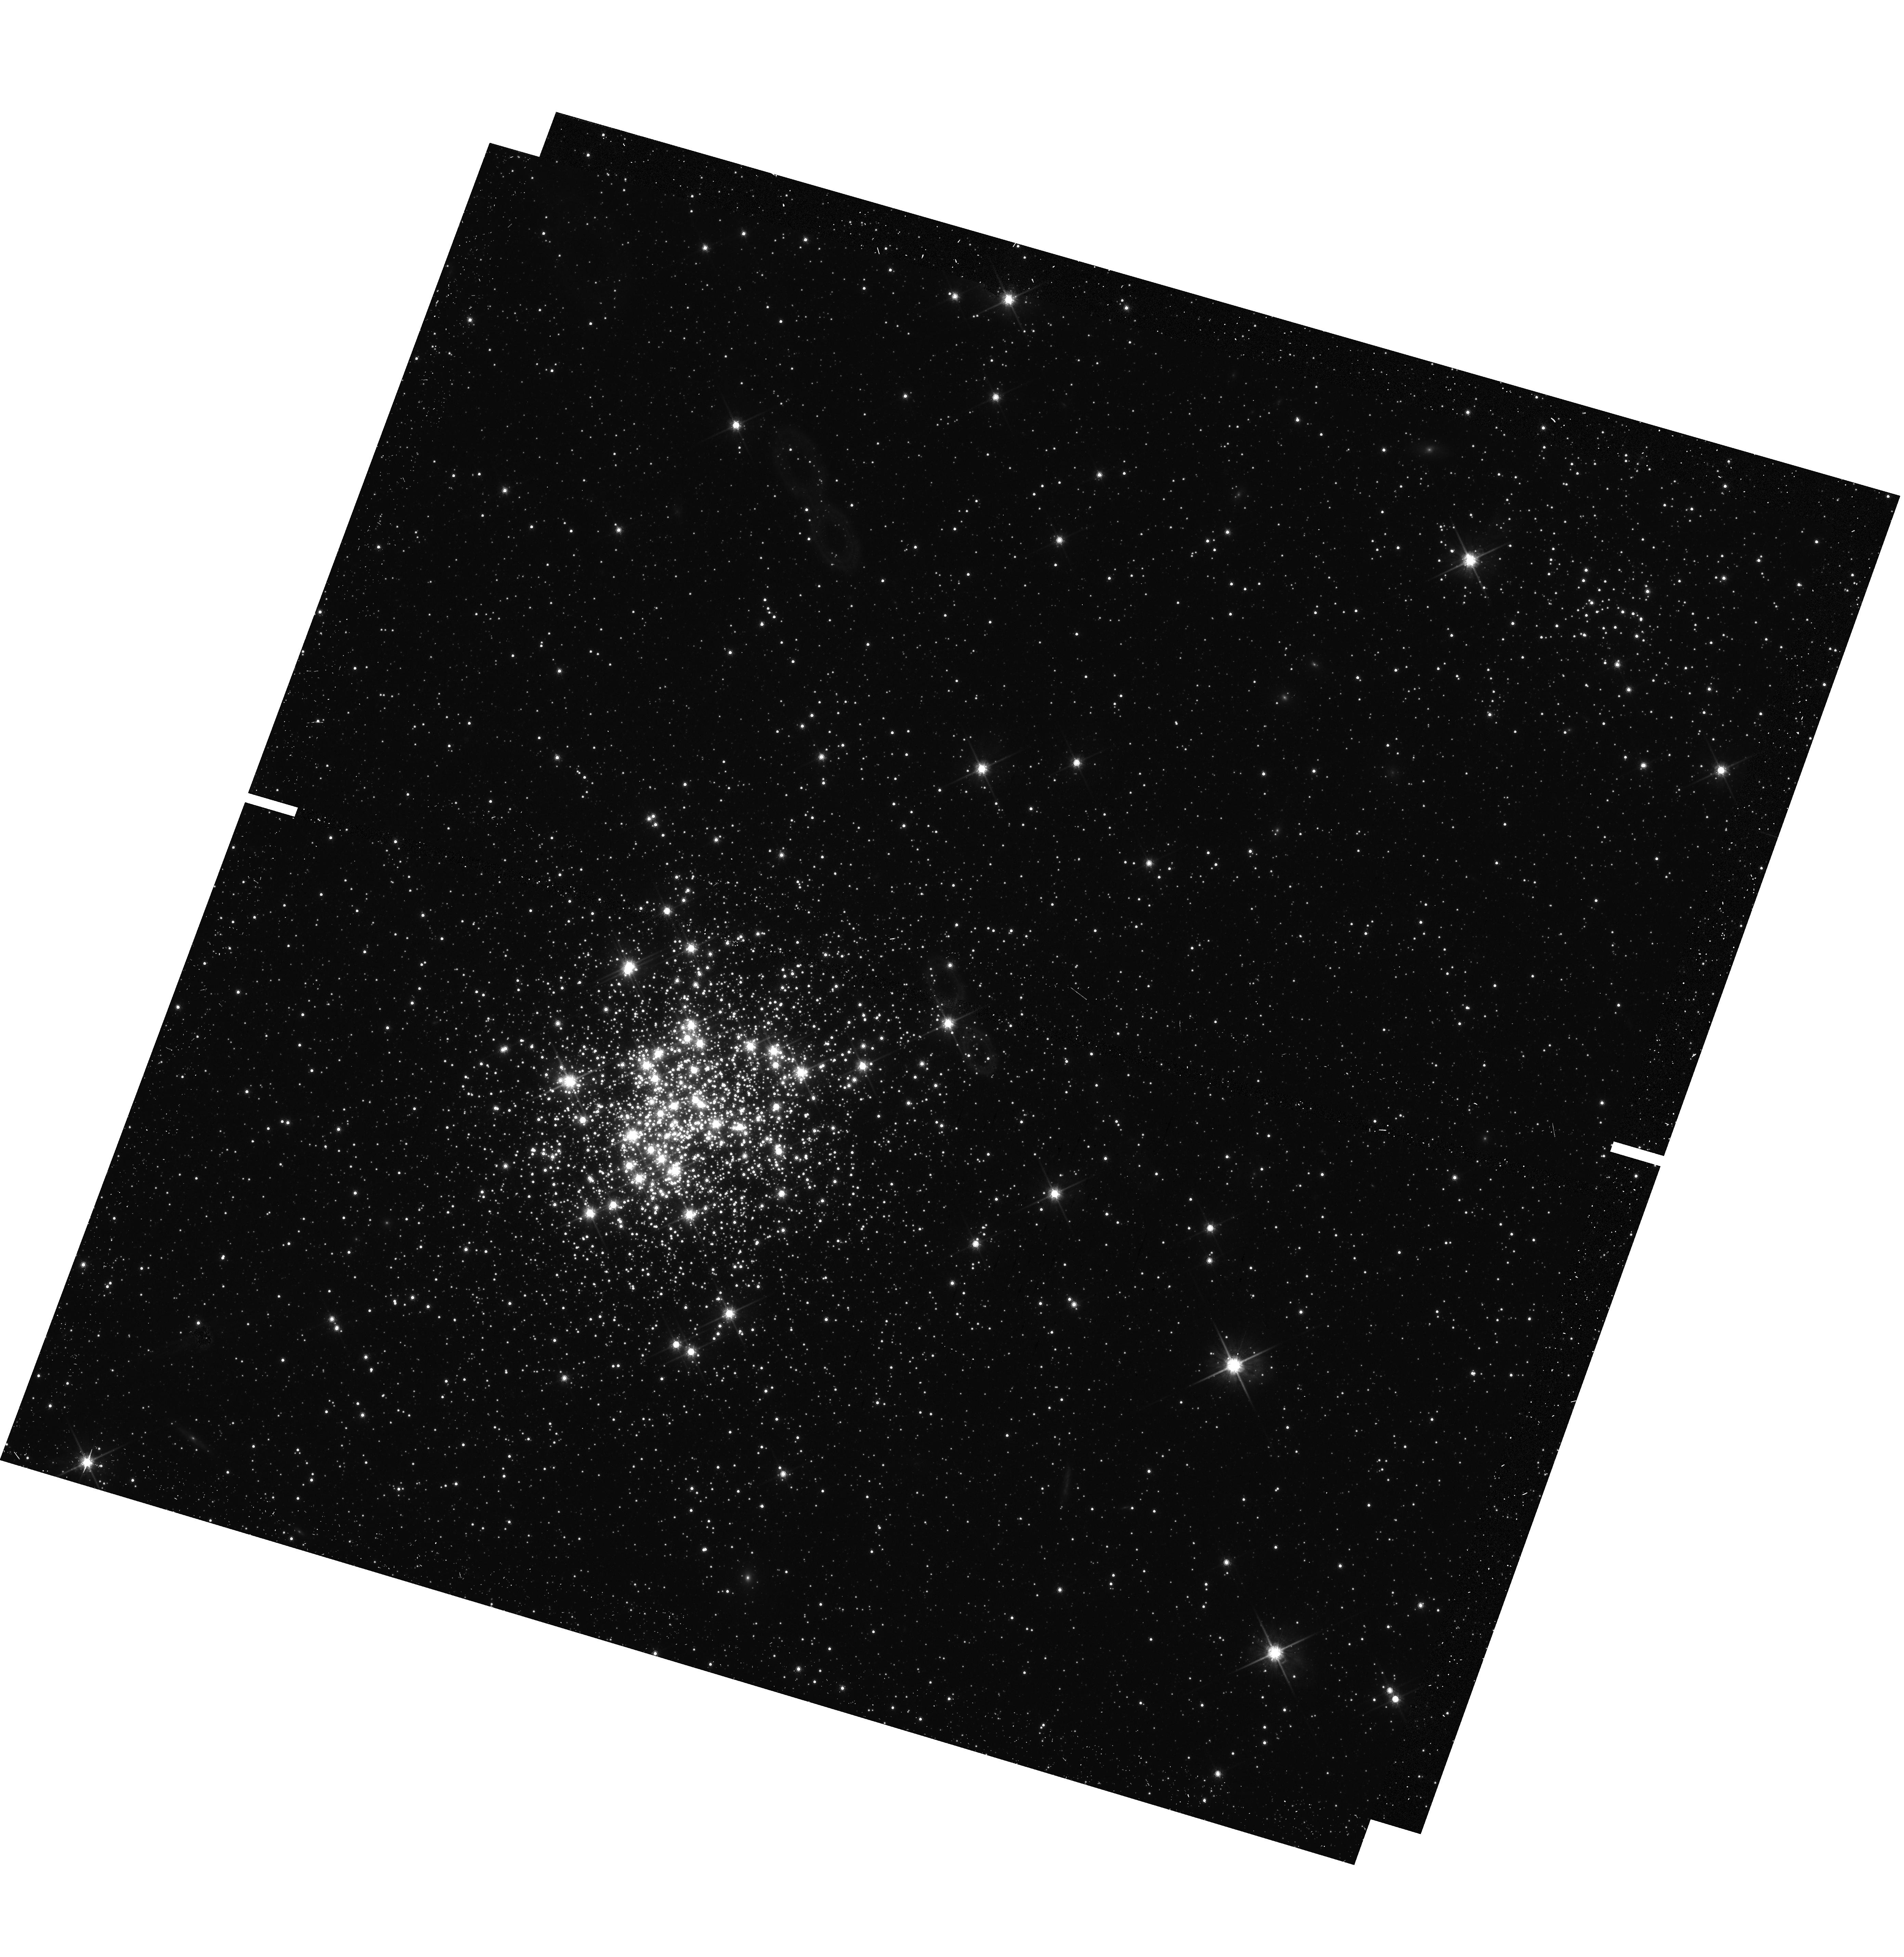
Target: NGC-1755-SF
Instrument: WFC3/UVIS
Filter: F814W
Exposure: 13 min
Observation ID: hst_14204_08_wfc3_uvis_f814w_icu808

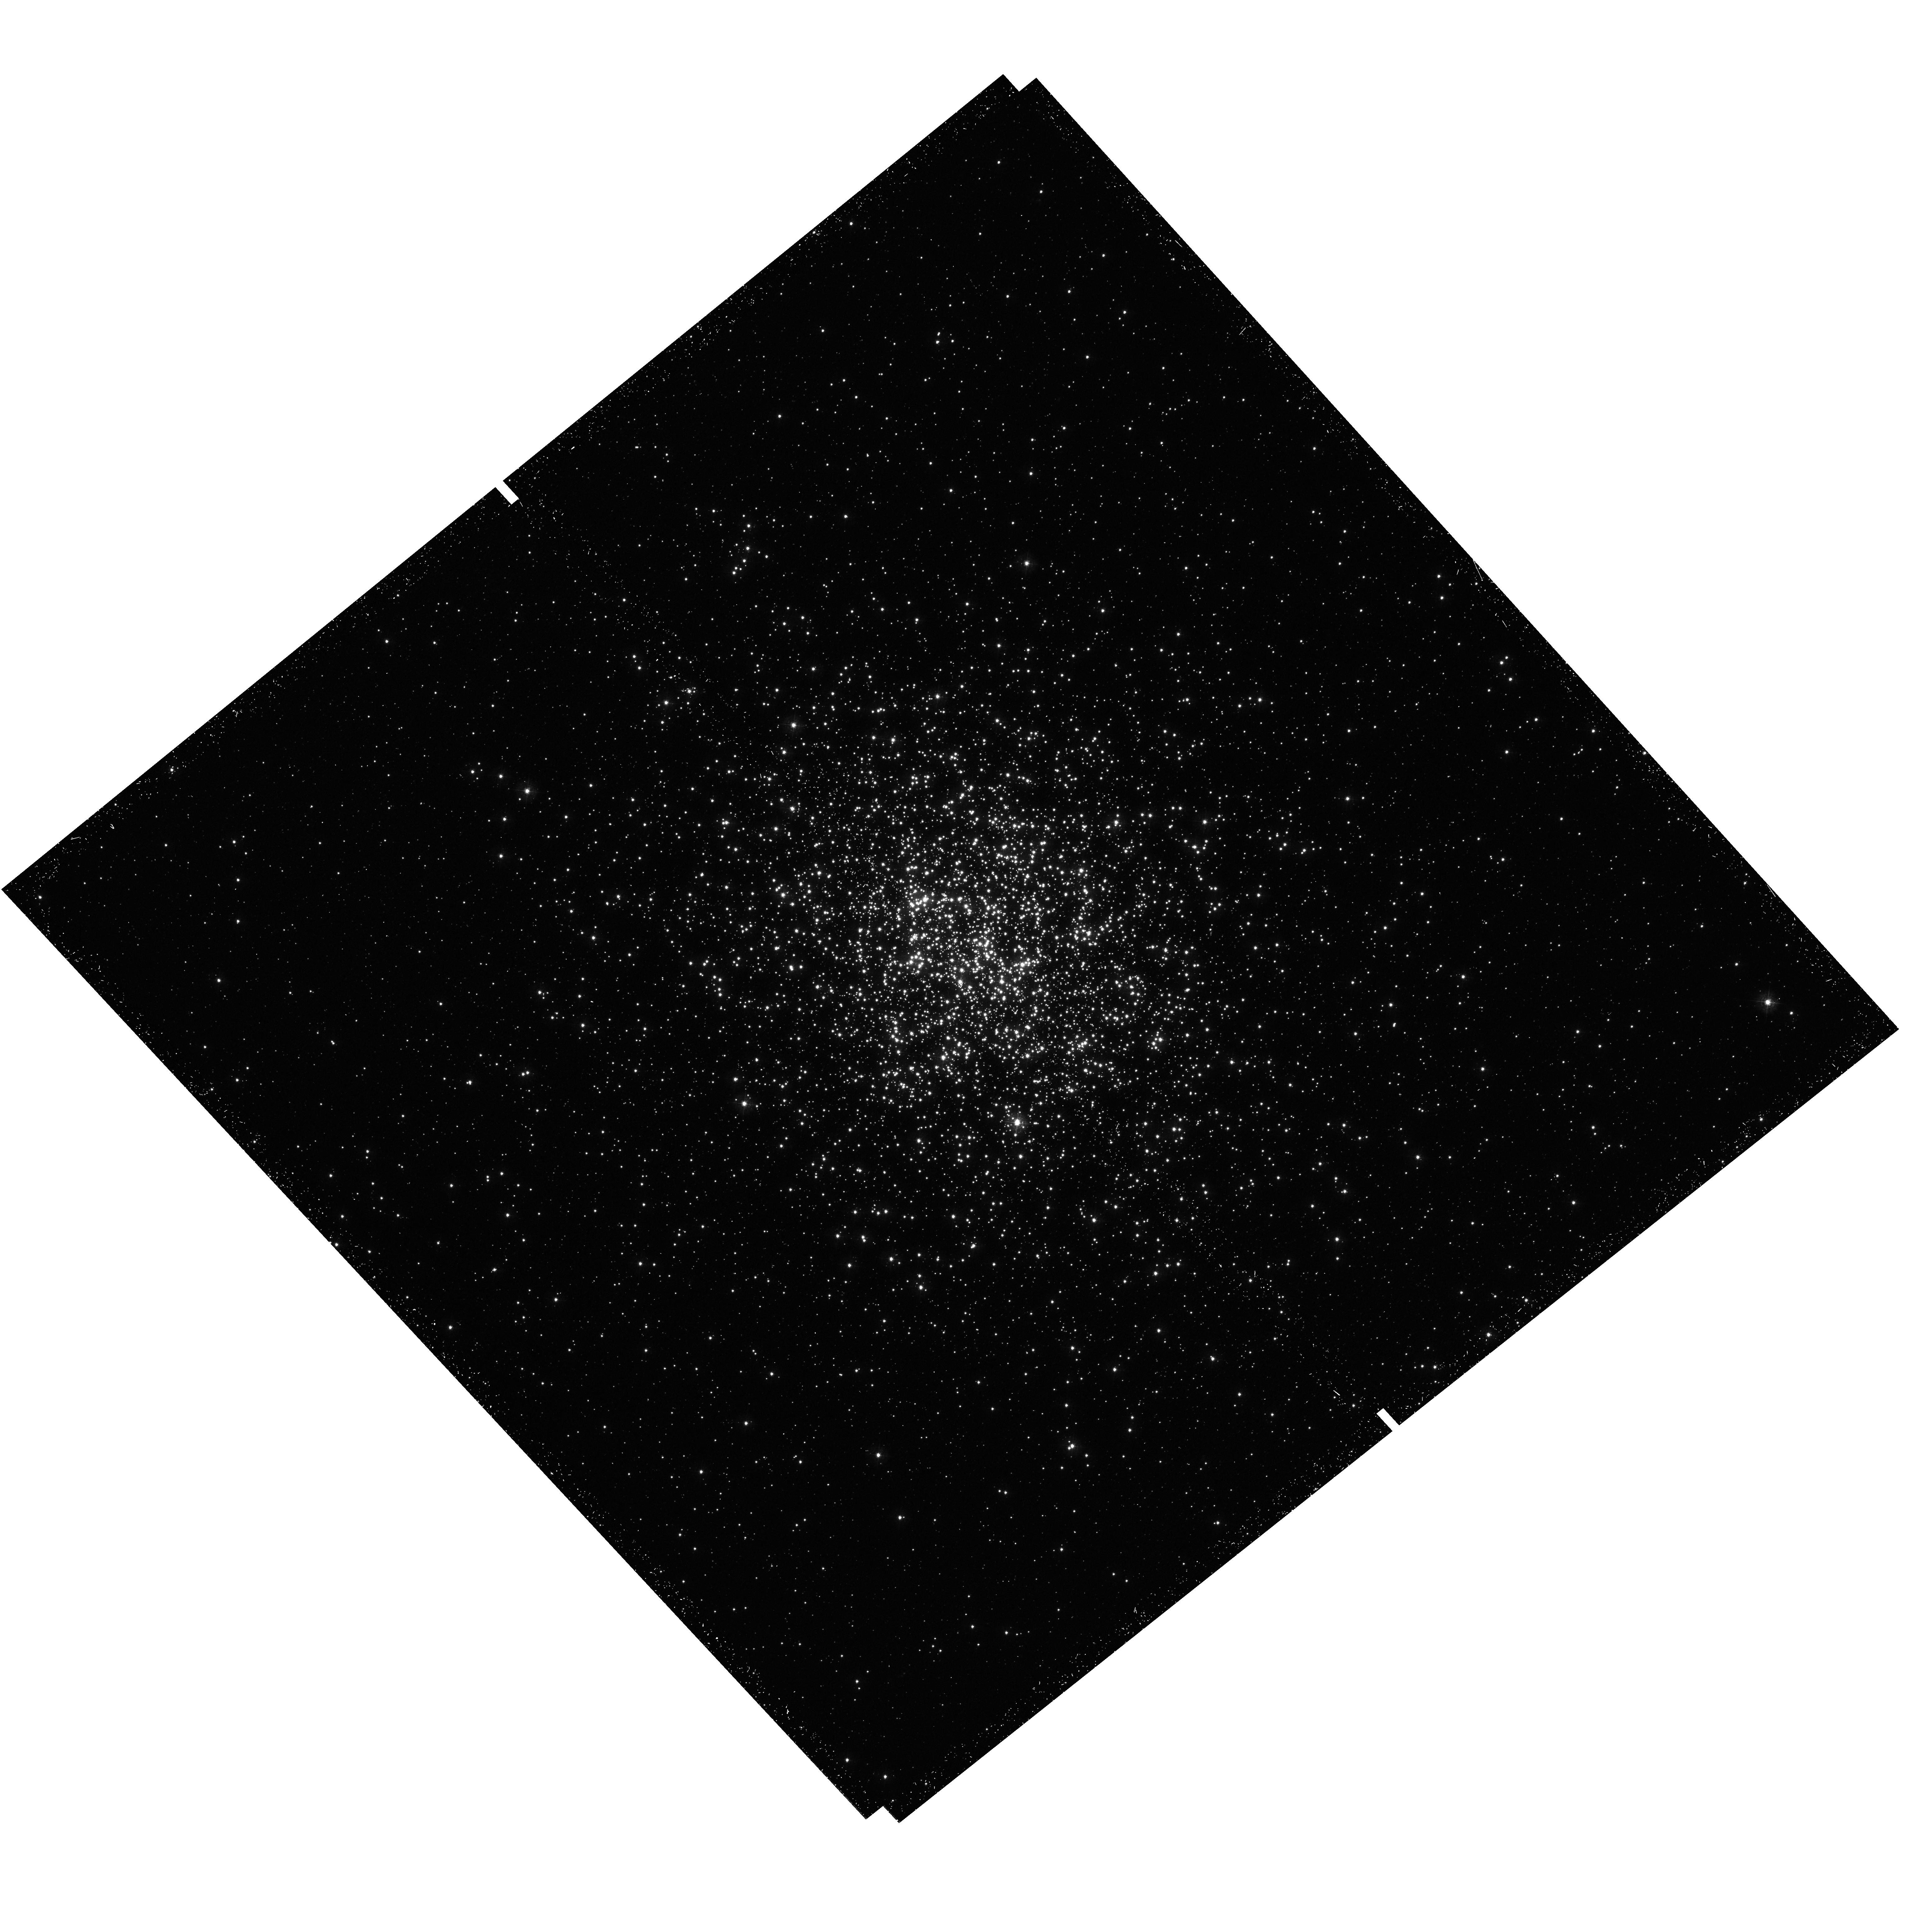
Target: NGC-1866
Instrument: WFC3/UVIS
Filter: F336W
Exposure: 24 min
Observation ID: hst_14204_03_wfc3_uvis_f336w_icu803

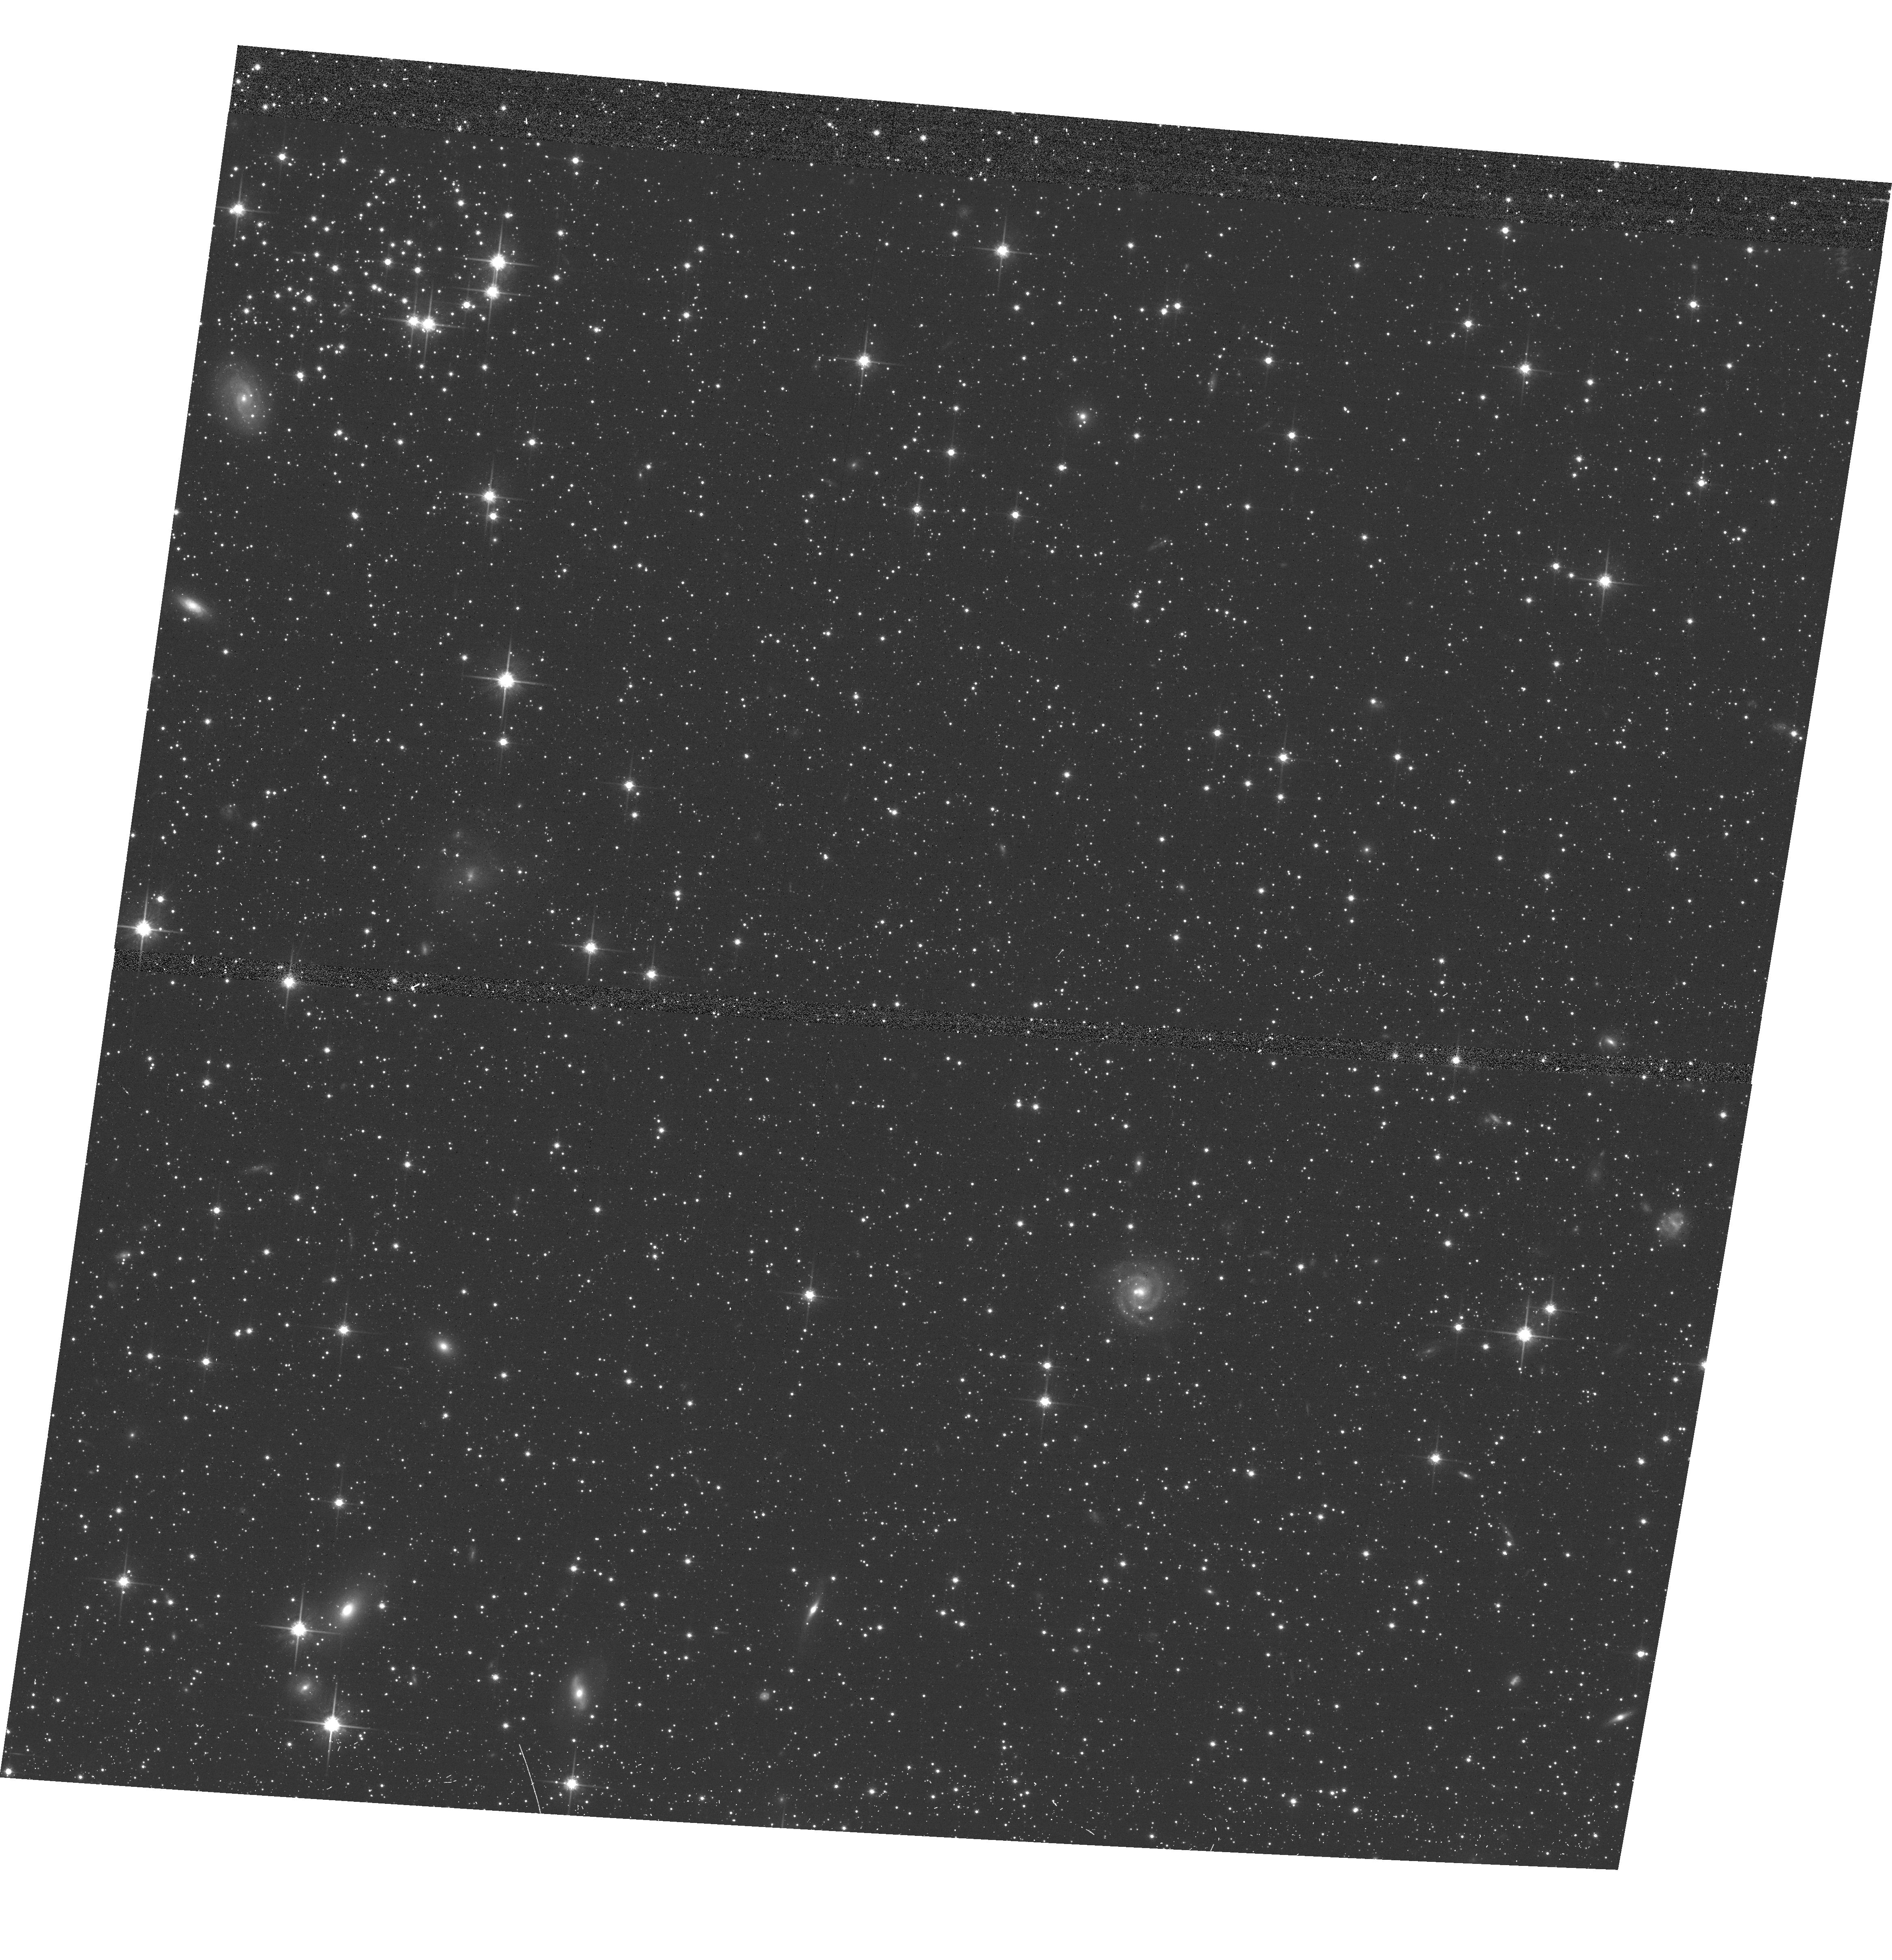
Target: NGC-1866-SFT
Instrument: ACS/WFC
Filter: F814W
Exposure: 10 min
Observation ID: hst_14204_01_acs_wfc_f814w_jcu801

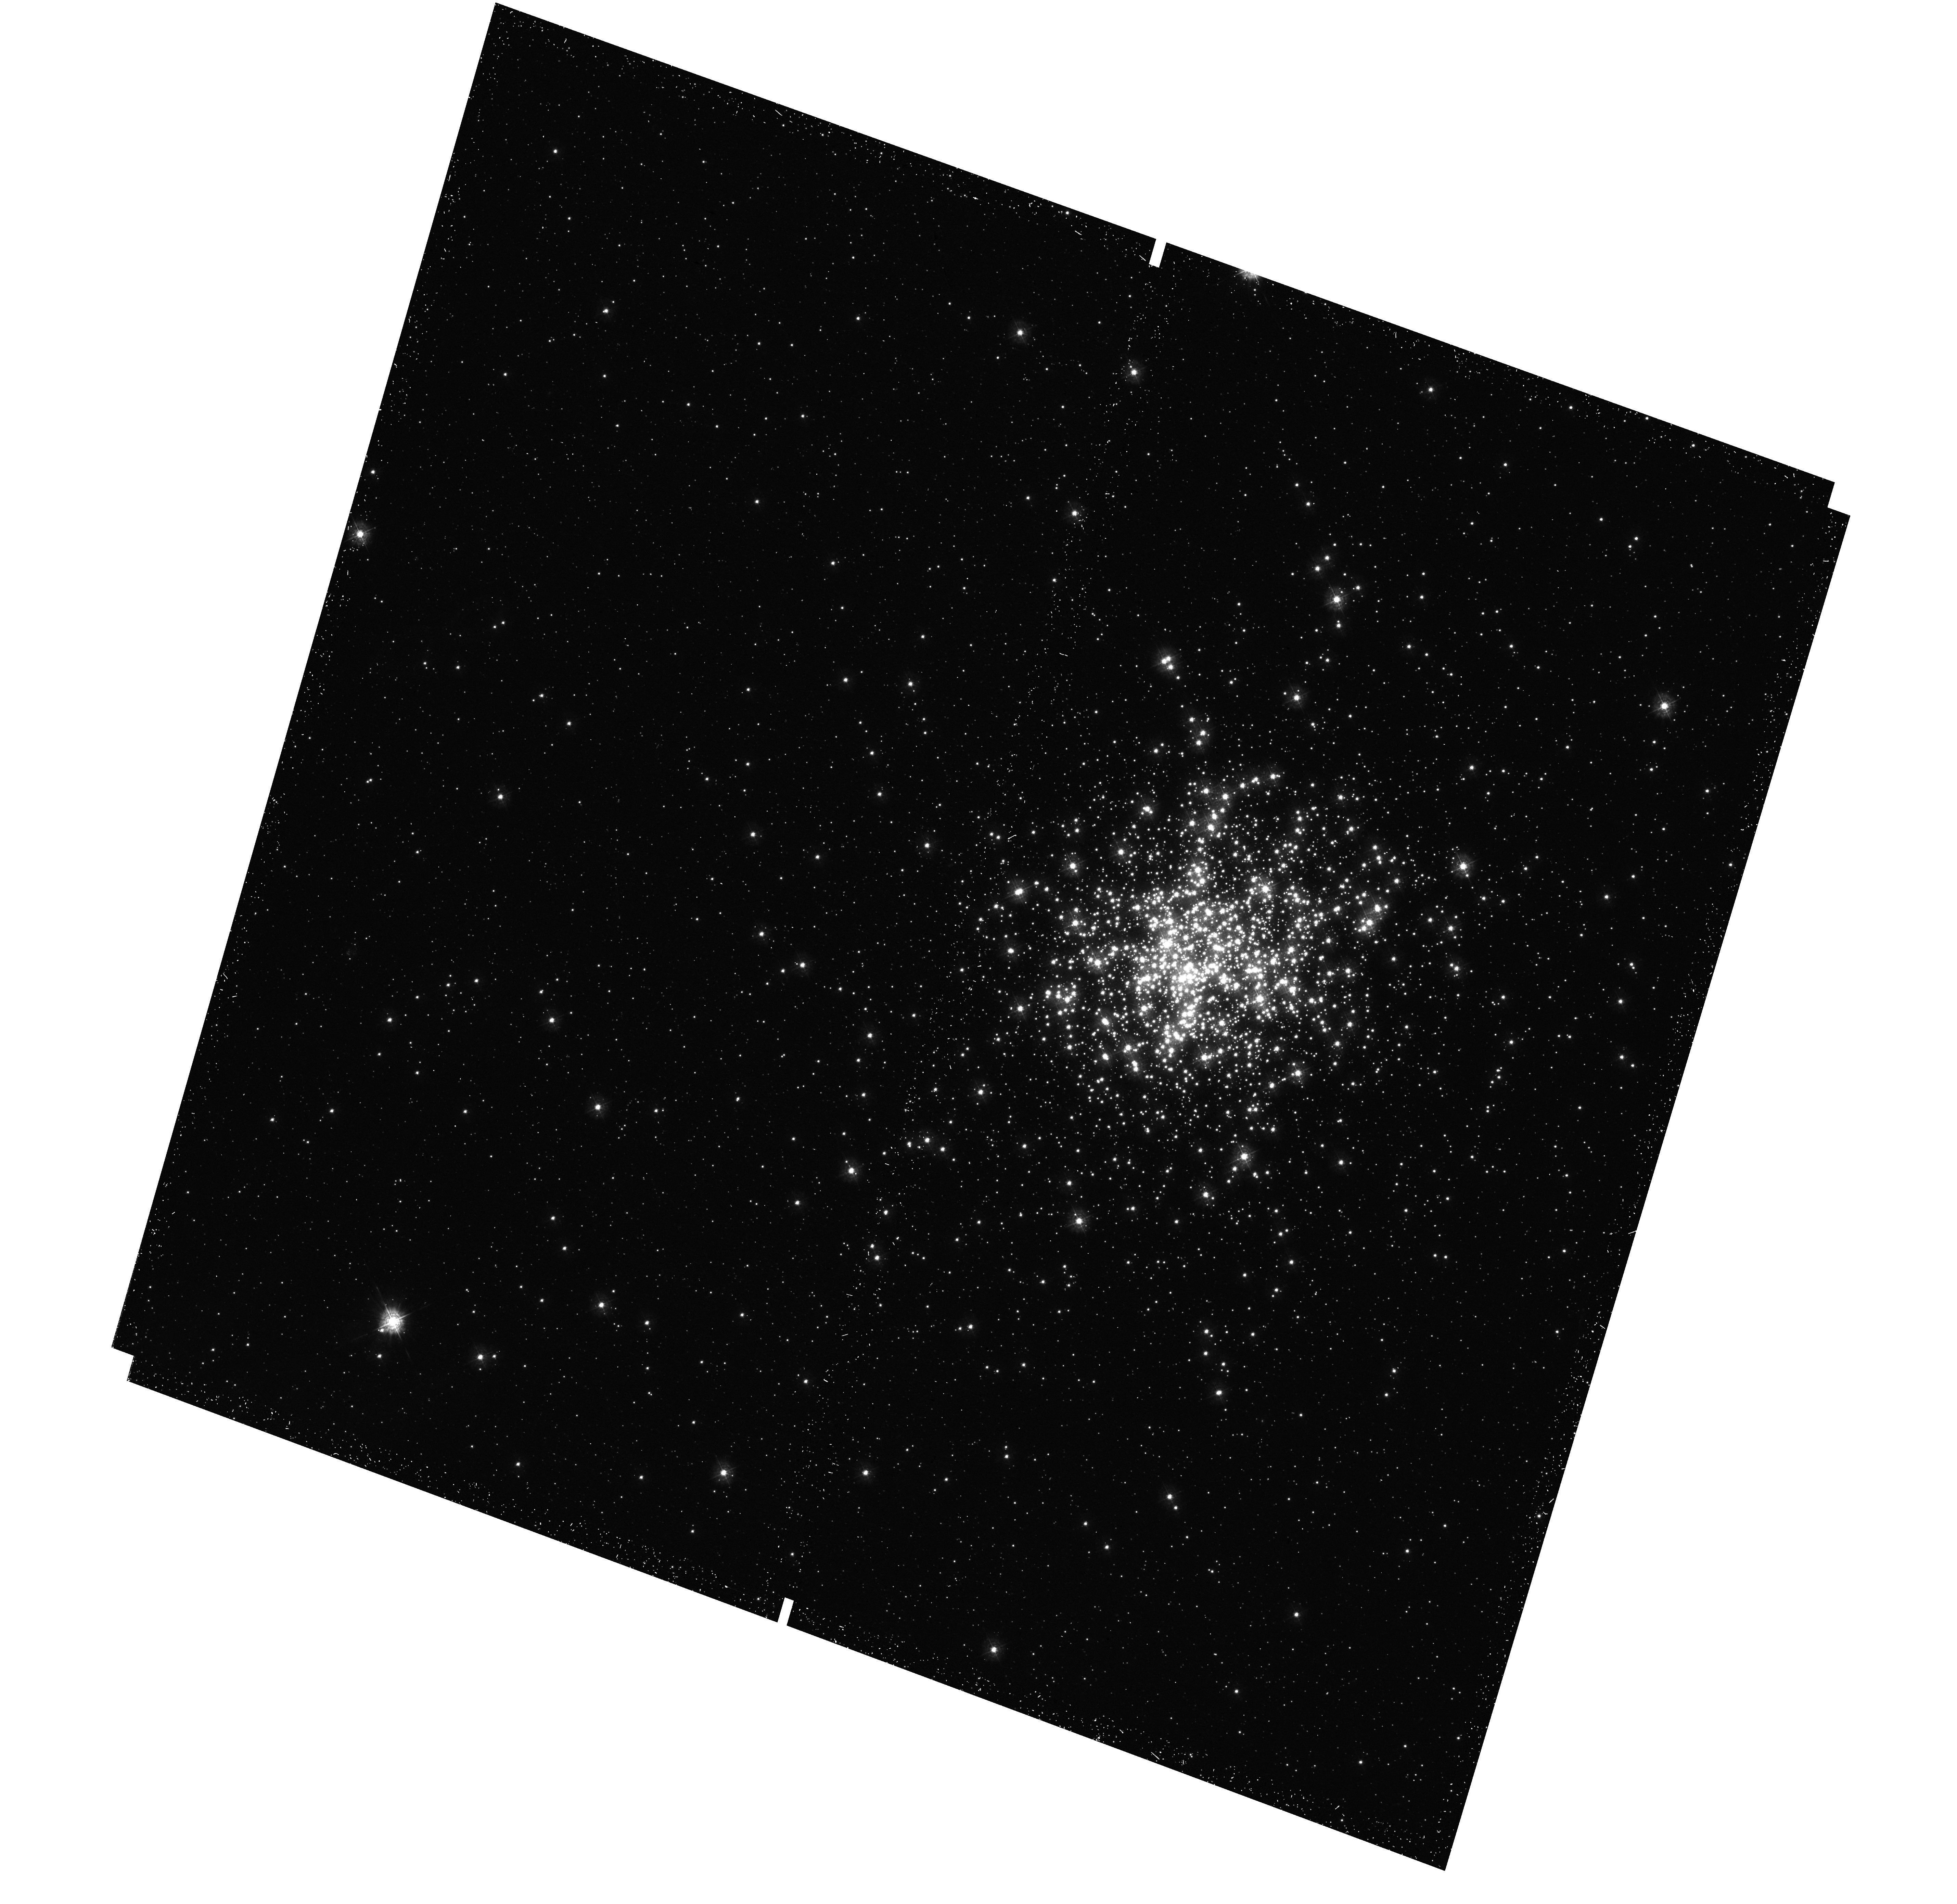
Target: NGC-1755
Instrument: WFC3/UVIS
Filter: F336W
Exposure: 24 min
Observation ID: hst_14204_05_wfc3_uvis_f336w_icu805

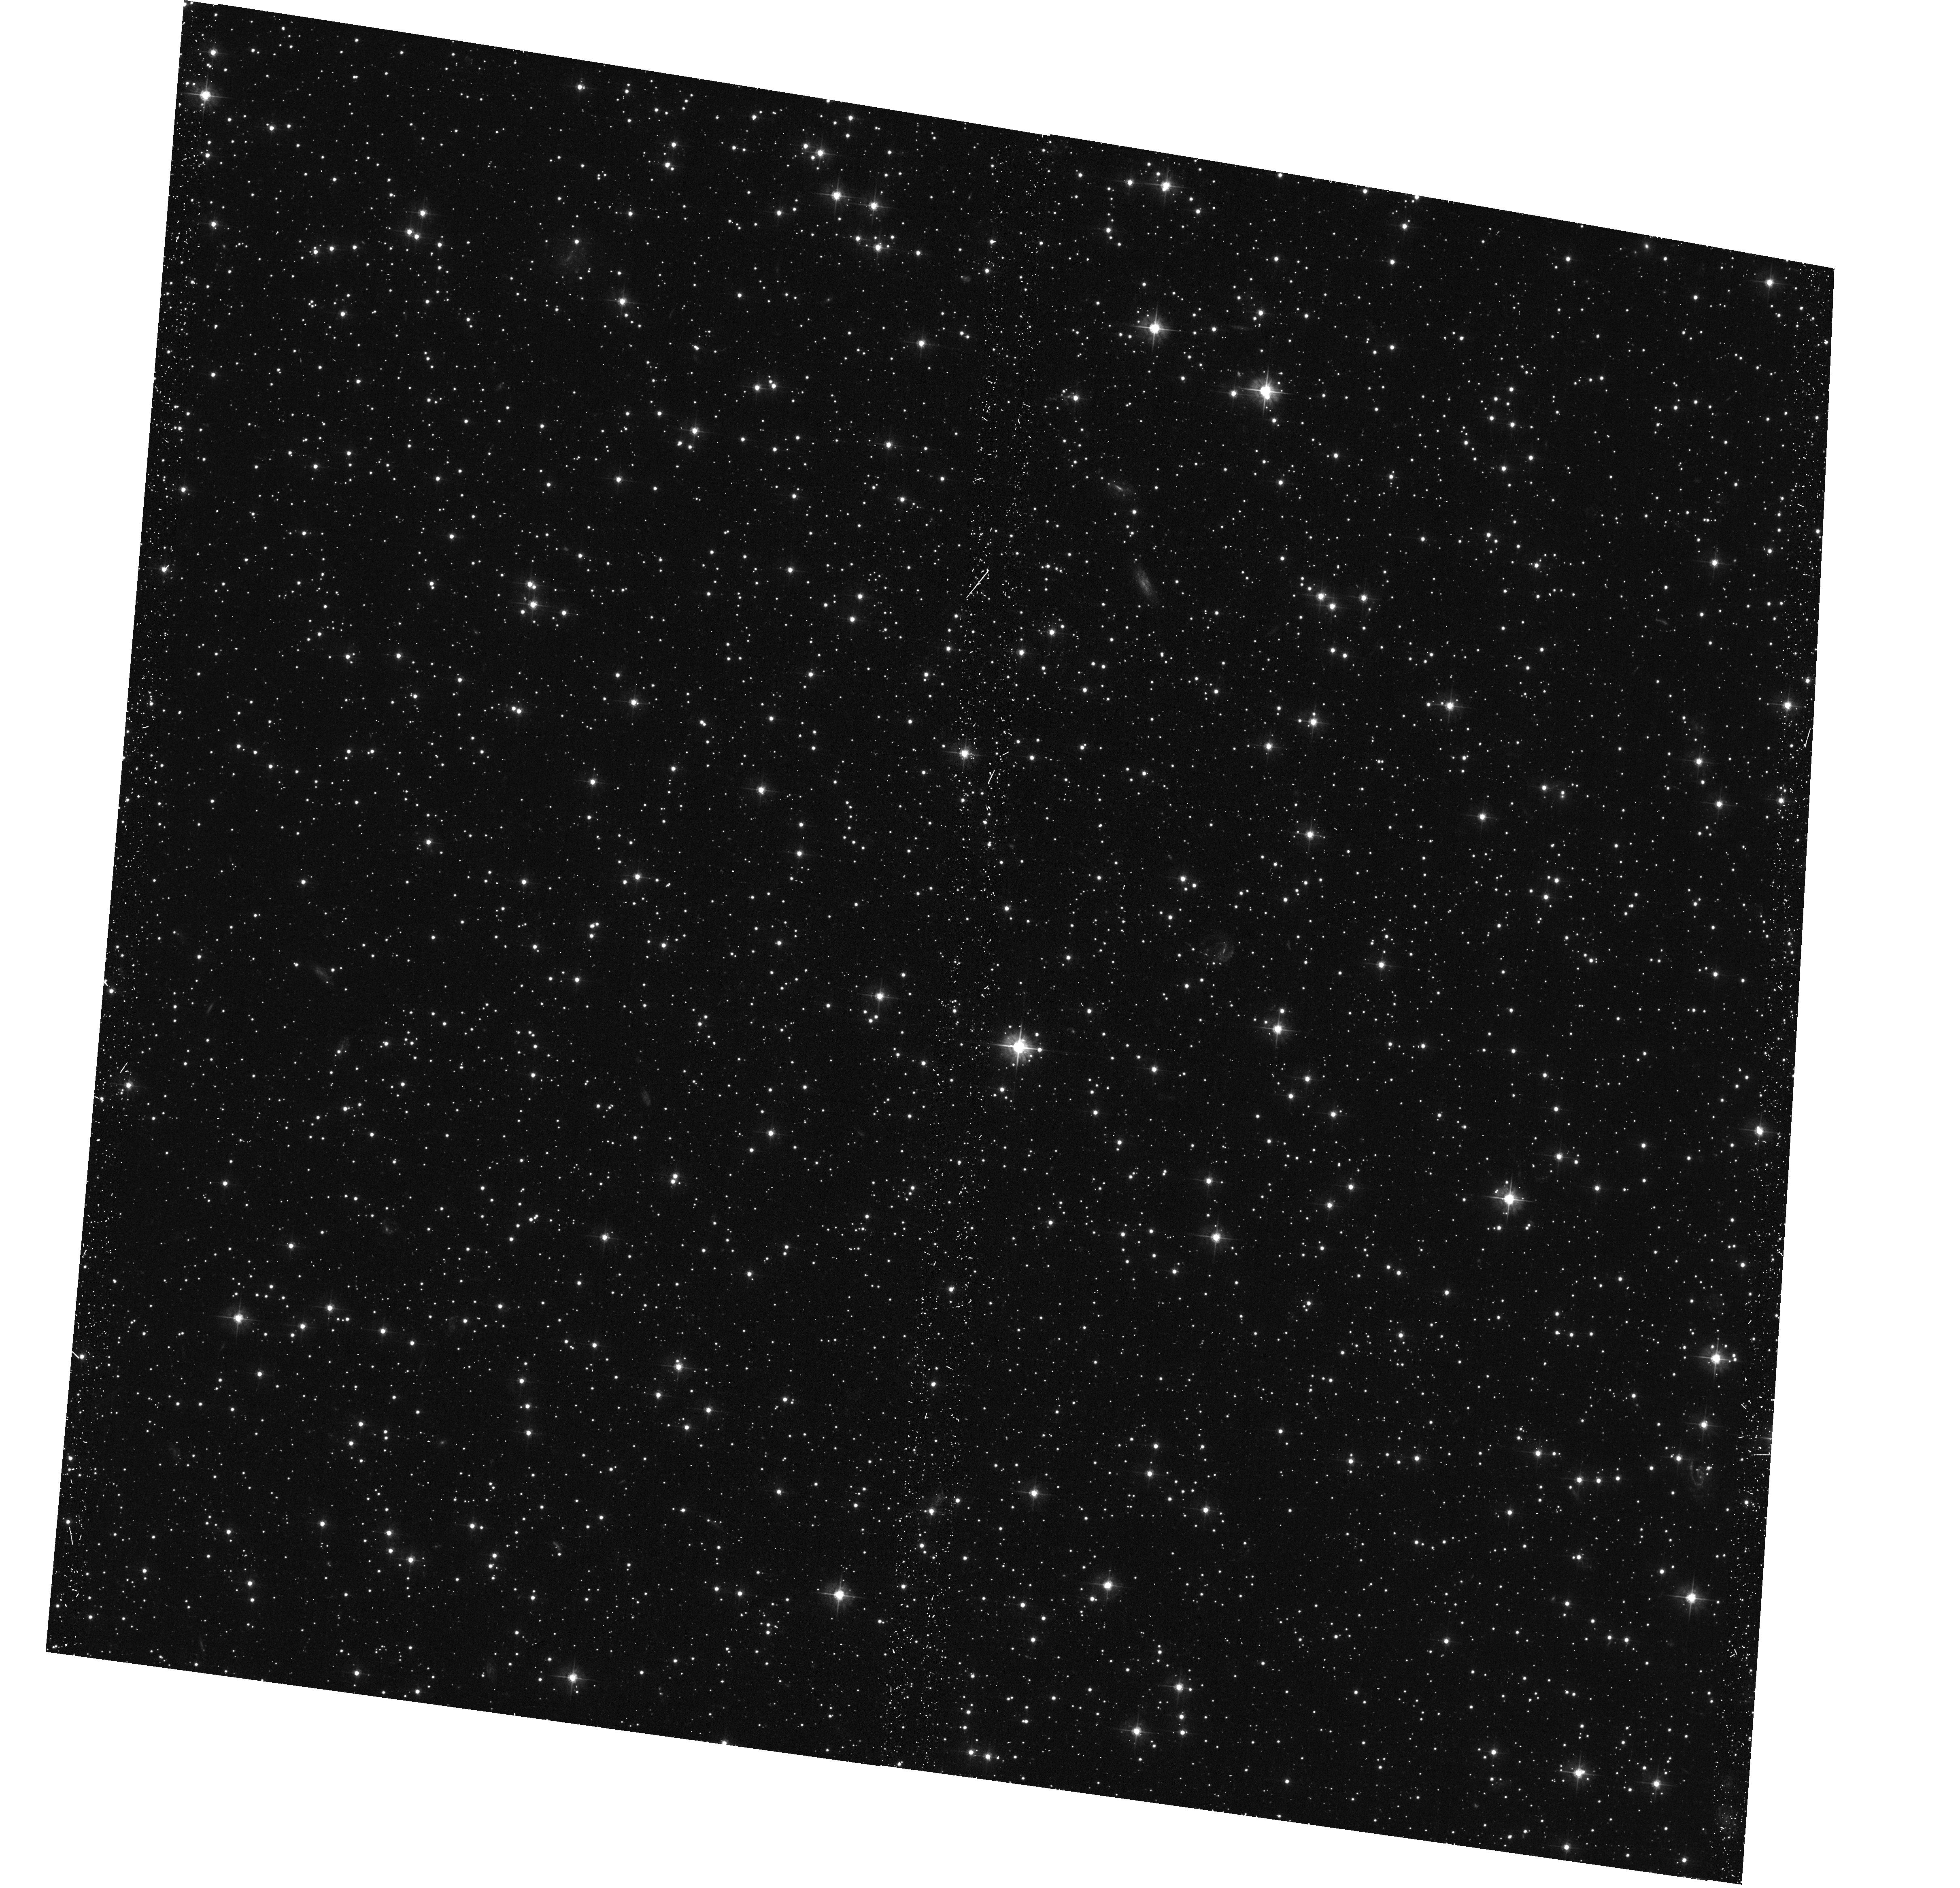
Target: NGC-1866
Instrument: ACS/WFC
Filter: F475W
Exposure: 22 min
Observation ID: hst_14204_03_acs_wfc_f475w_jcu803

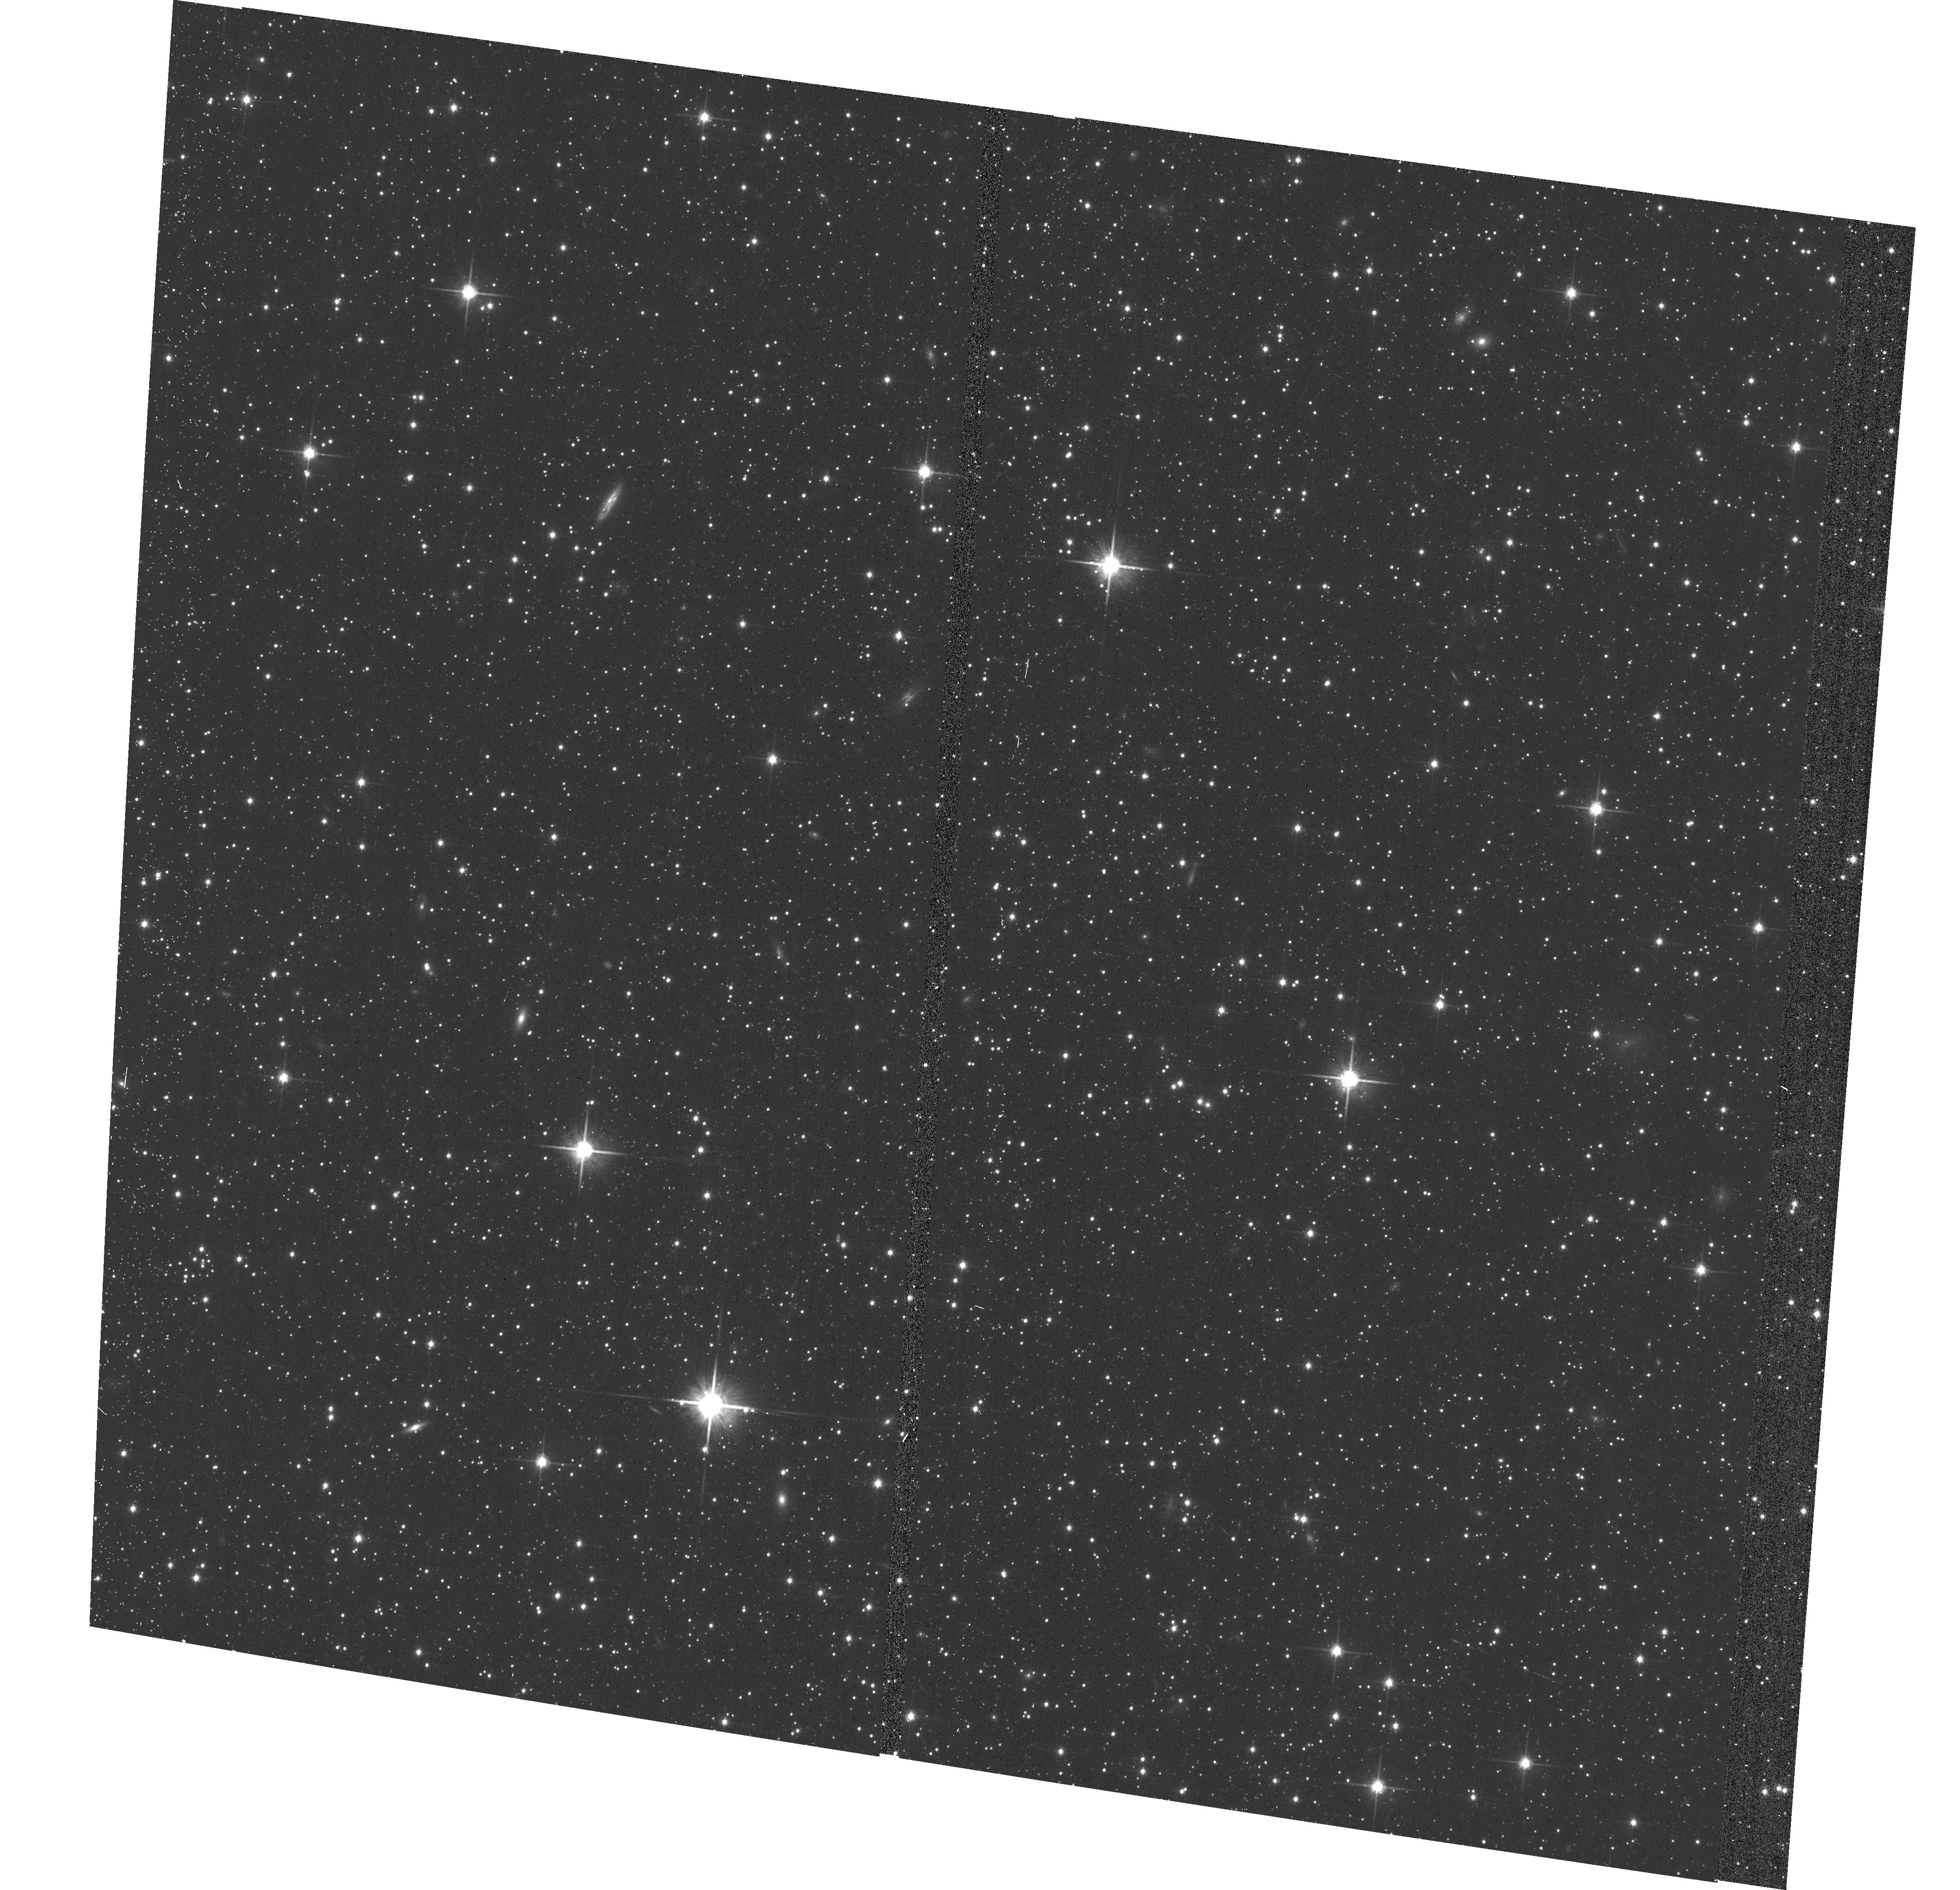
Target: NGC-1866
Instrument: ACS/WFC
Filter: F814W
Exposure: 10 min
Observation ID: hst_14204_04_acs_wfc_f814w_jcu804

Multiple stellar populations in two young Large Magellanic Cloud clusters: NGC1755 and NGC1866 (PI: Milone, Antonino Paolo)

Multiple sequences are present in the CMD of nearly all the old Galactic globular clusters (GCs) and correspond to multiple populations with different helium and light-elements abundance. Multiple populations are not a peculiarity of old clusters, indeed extended main-sequence turn off (eMSTO) have been detected in most of the analyzed intermediate-age clusters in the Magellanic Clouds with age of ~1-2 Gyr. The conditions under which GCs experience the formation of multiple populations remain controversial. An unique angle on this problem can be provided by the young star clusters but the many investigations from different techniques reported no evidence for multiple populations in clusters younger than $\sim$1\, Gyr to date. Surprisingly, we have recently discovered the first case of a $\sim$300-Myr-old cluster with split main sequence and eMSTO. This finding has been possible thanks to the use of UVIS photometry in the appropriate F336W and F814W filters. To properly constraint the multipopulation phenomenon in young clusters, we propose deep UVIS imaging of the $\sim$150 Myrs-old LMC star clusters NGC1866 and NGC1755 which, according to the analysis of archive (\it HST) data are excellent candidates to host multiple populations. The proposed observations will allow us to understand if multiple populations are present in very-young LMC clusters. We will be able to measure the age difference between the populations with errors of less than 20\, Myr and detect very small He and CNO differences. NGC1755 and NGC1866 have different masses, therefore the presence or the absence of multiple sequences in their CMDs will give information on the minimum mass required for a cluster to host multiple populations thus providing fundamental clues on the formation mechanism.